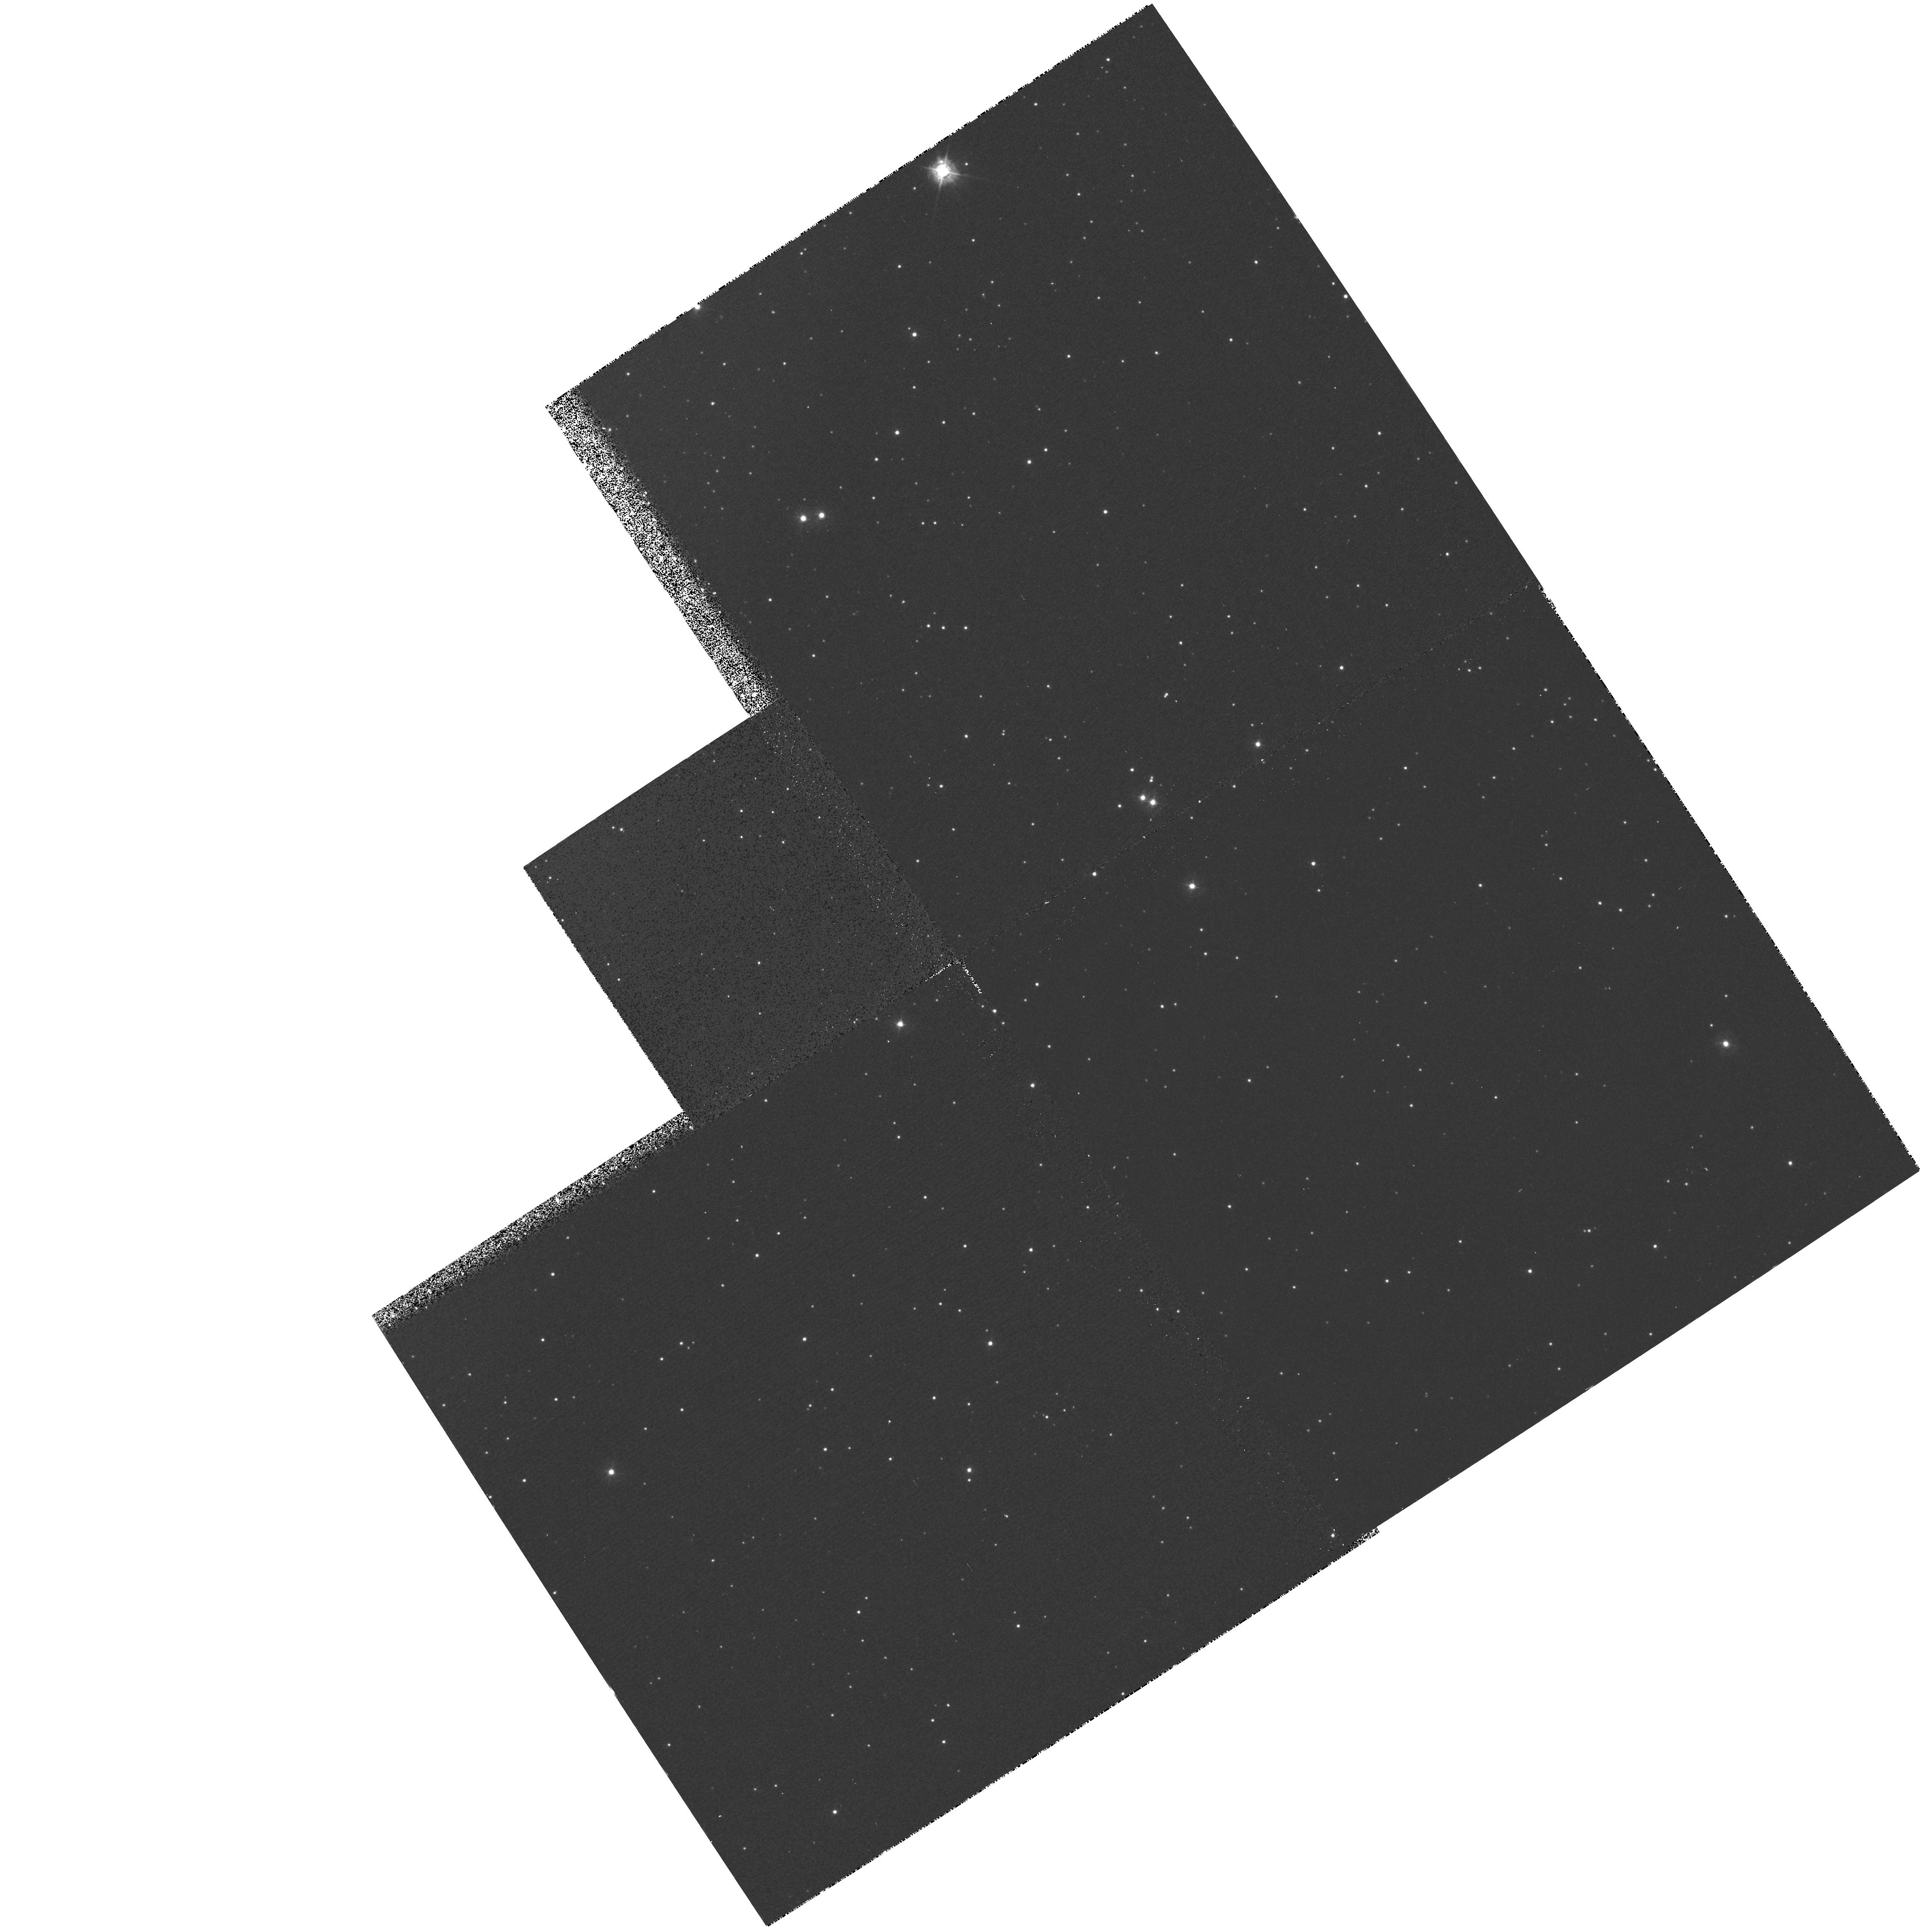
Target: NGC5139. Instrument: WFPC2/PC. Filter: F336W. Exposure: 13 min. Observation ID: hst_5565_0i_wfpc2_pc_f336w_u2820i

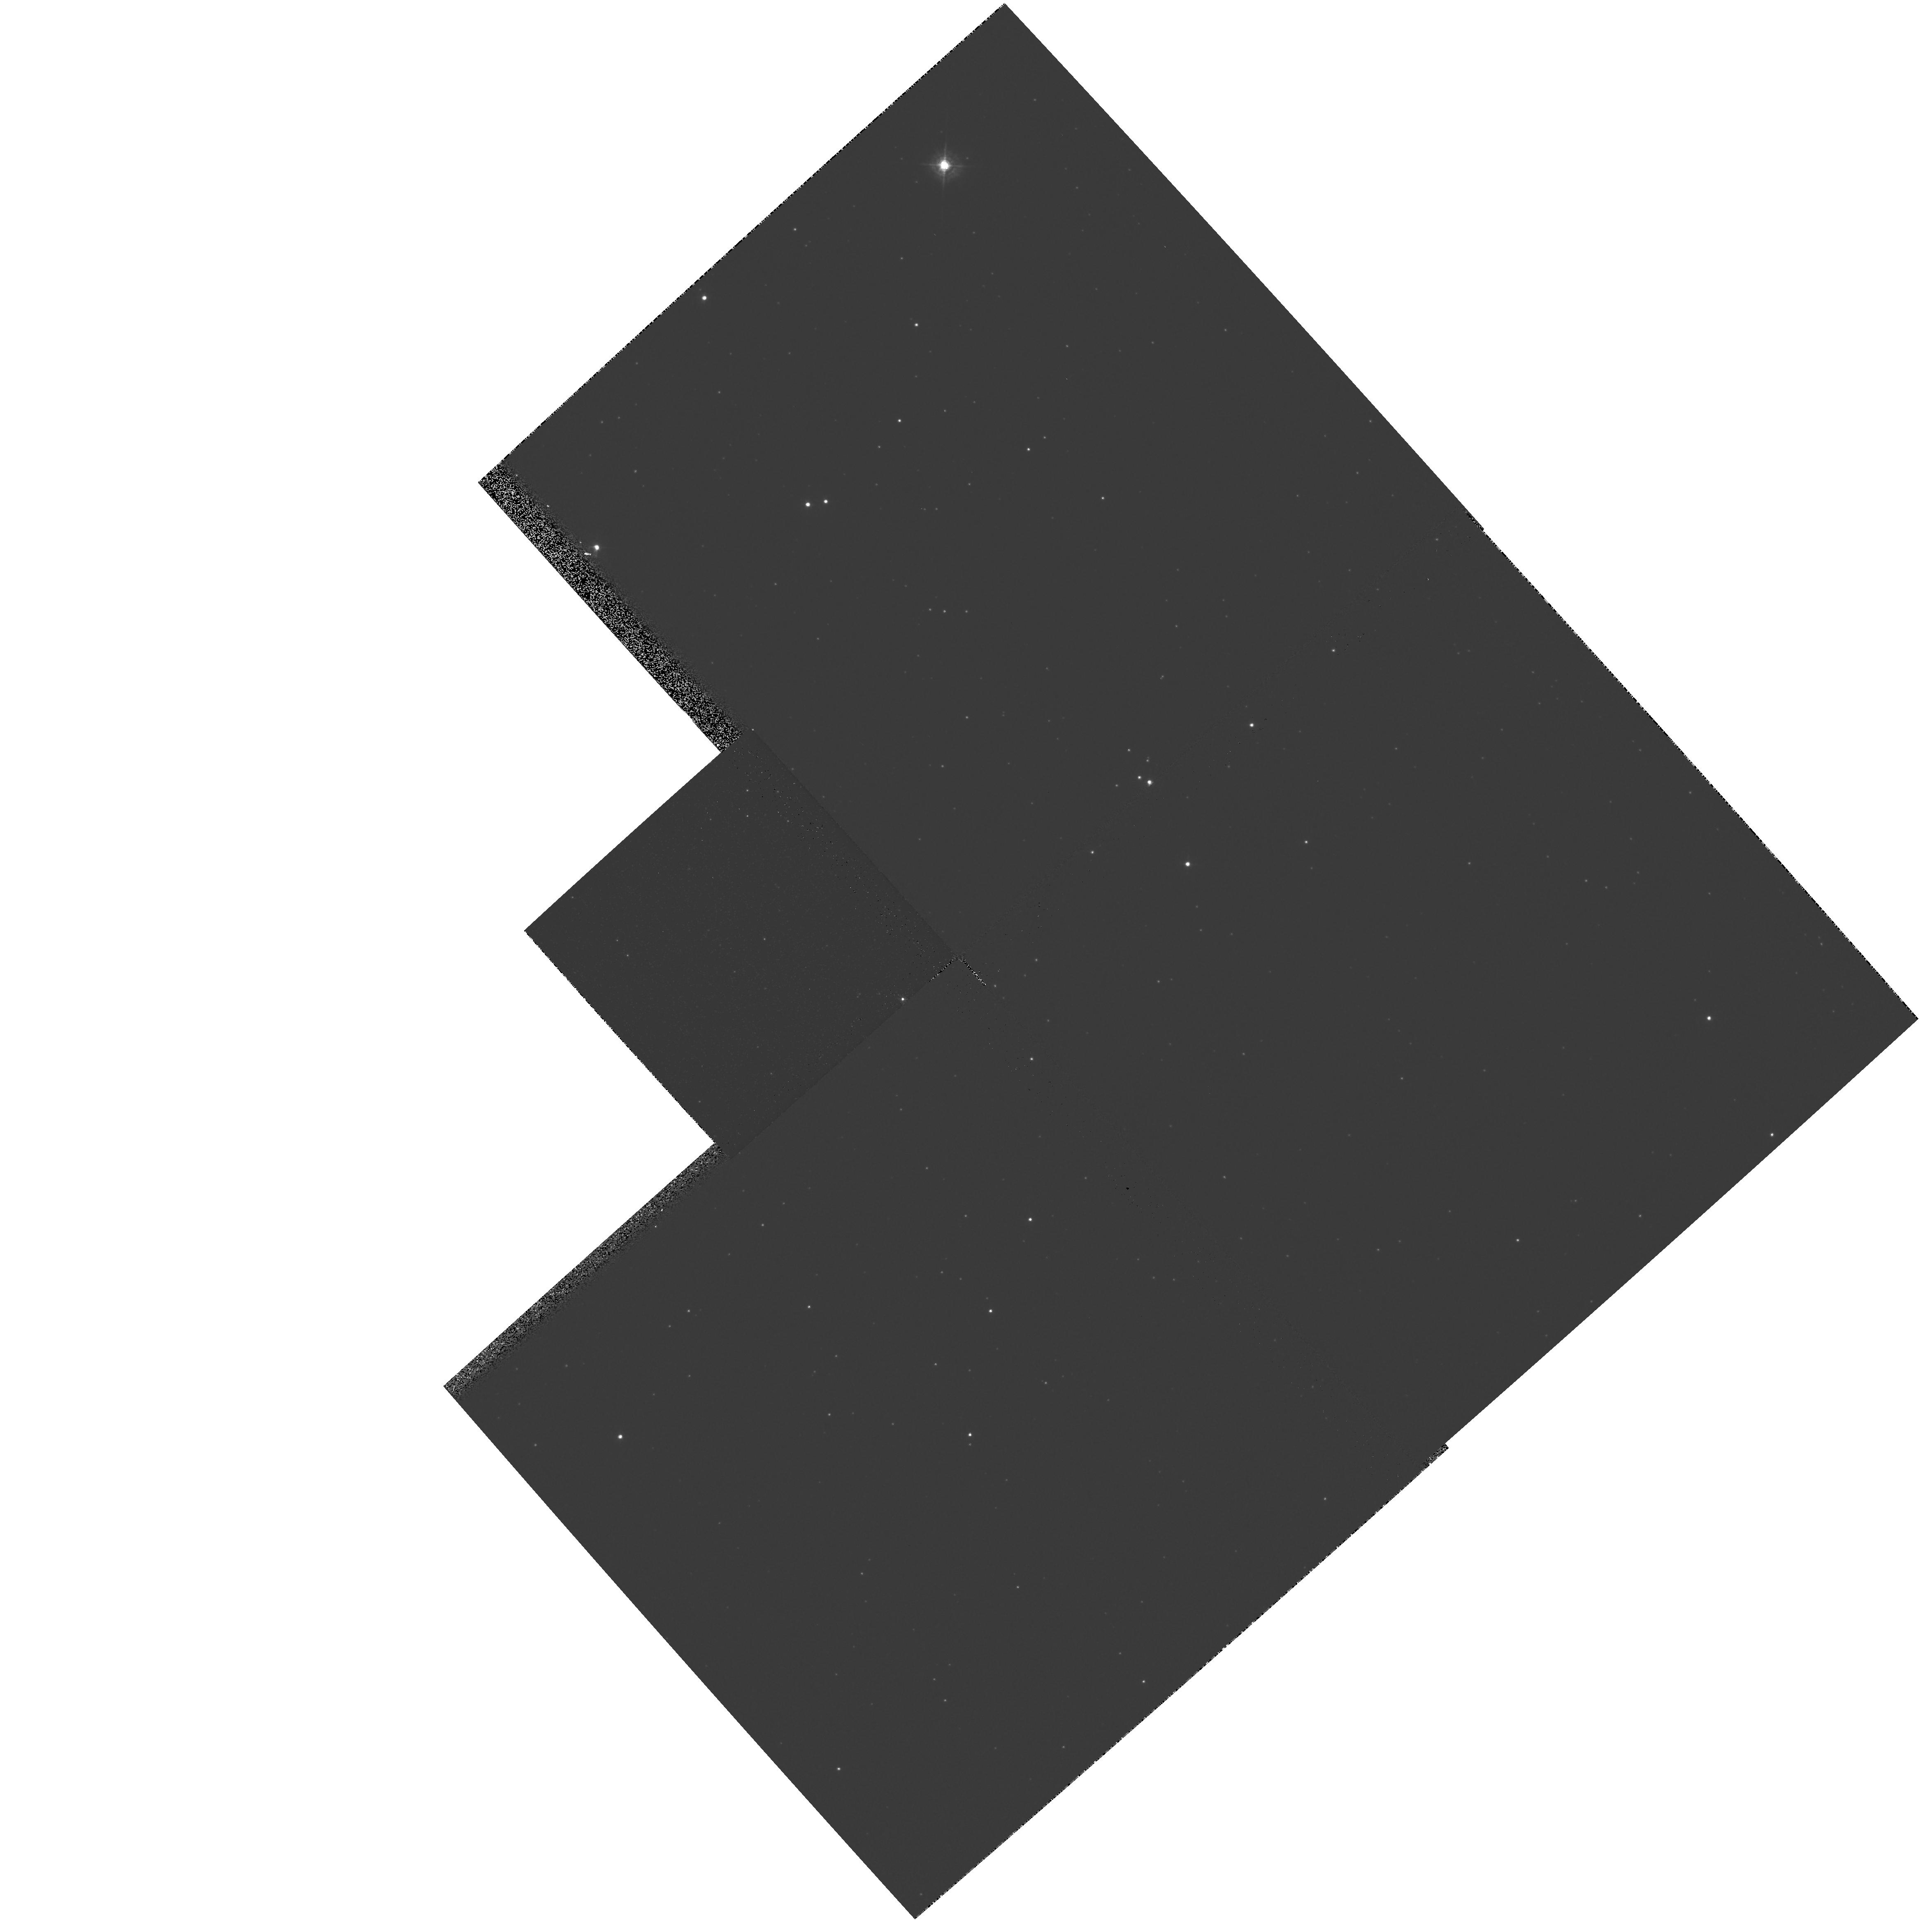
Target: NGC5139. Instrument: WFPC2/PC. Filter: F439W. Exposure: 1 min. Observation ID: hst_5565_0k_wfpc2_pc_f439w_u2820k

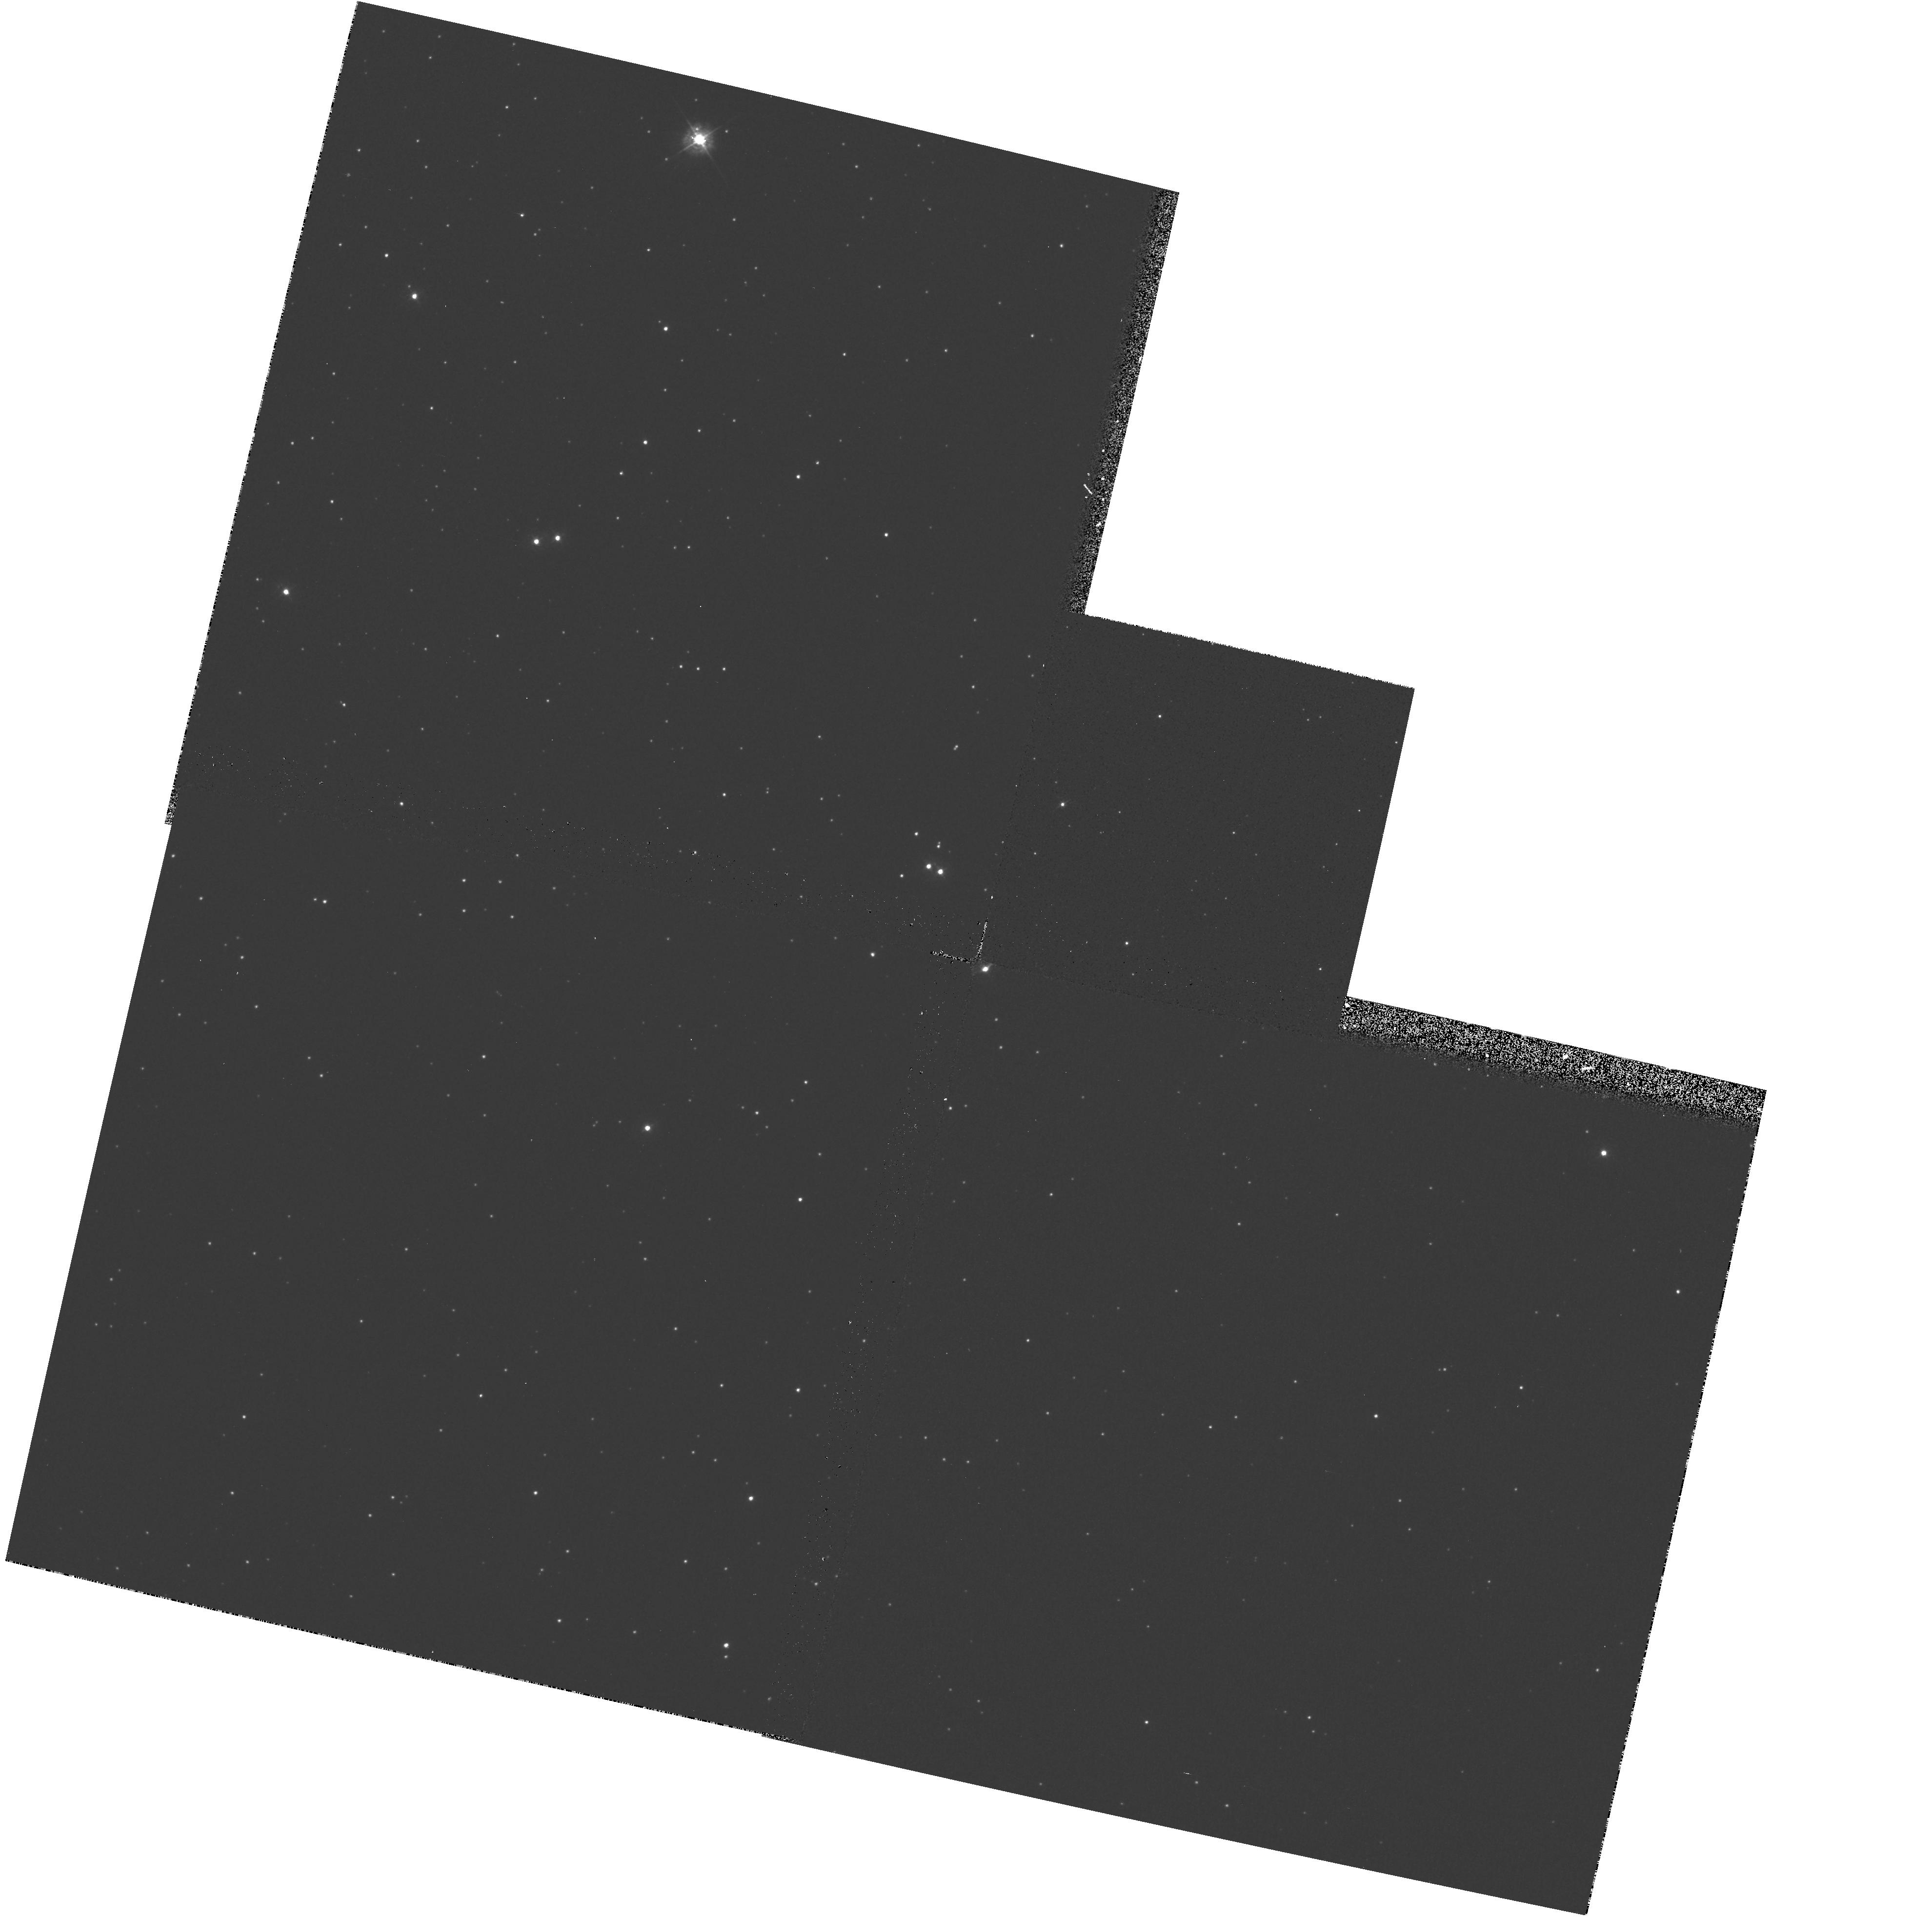
Target: NGC5139. Instrument: WFPC2/PC. Filter: F336W. Exposure: 13 min. Observation ID: hst_5565_04_wfpc2_pc_f336w_u28204

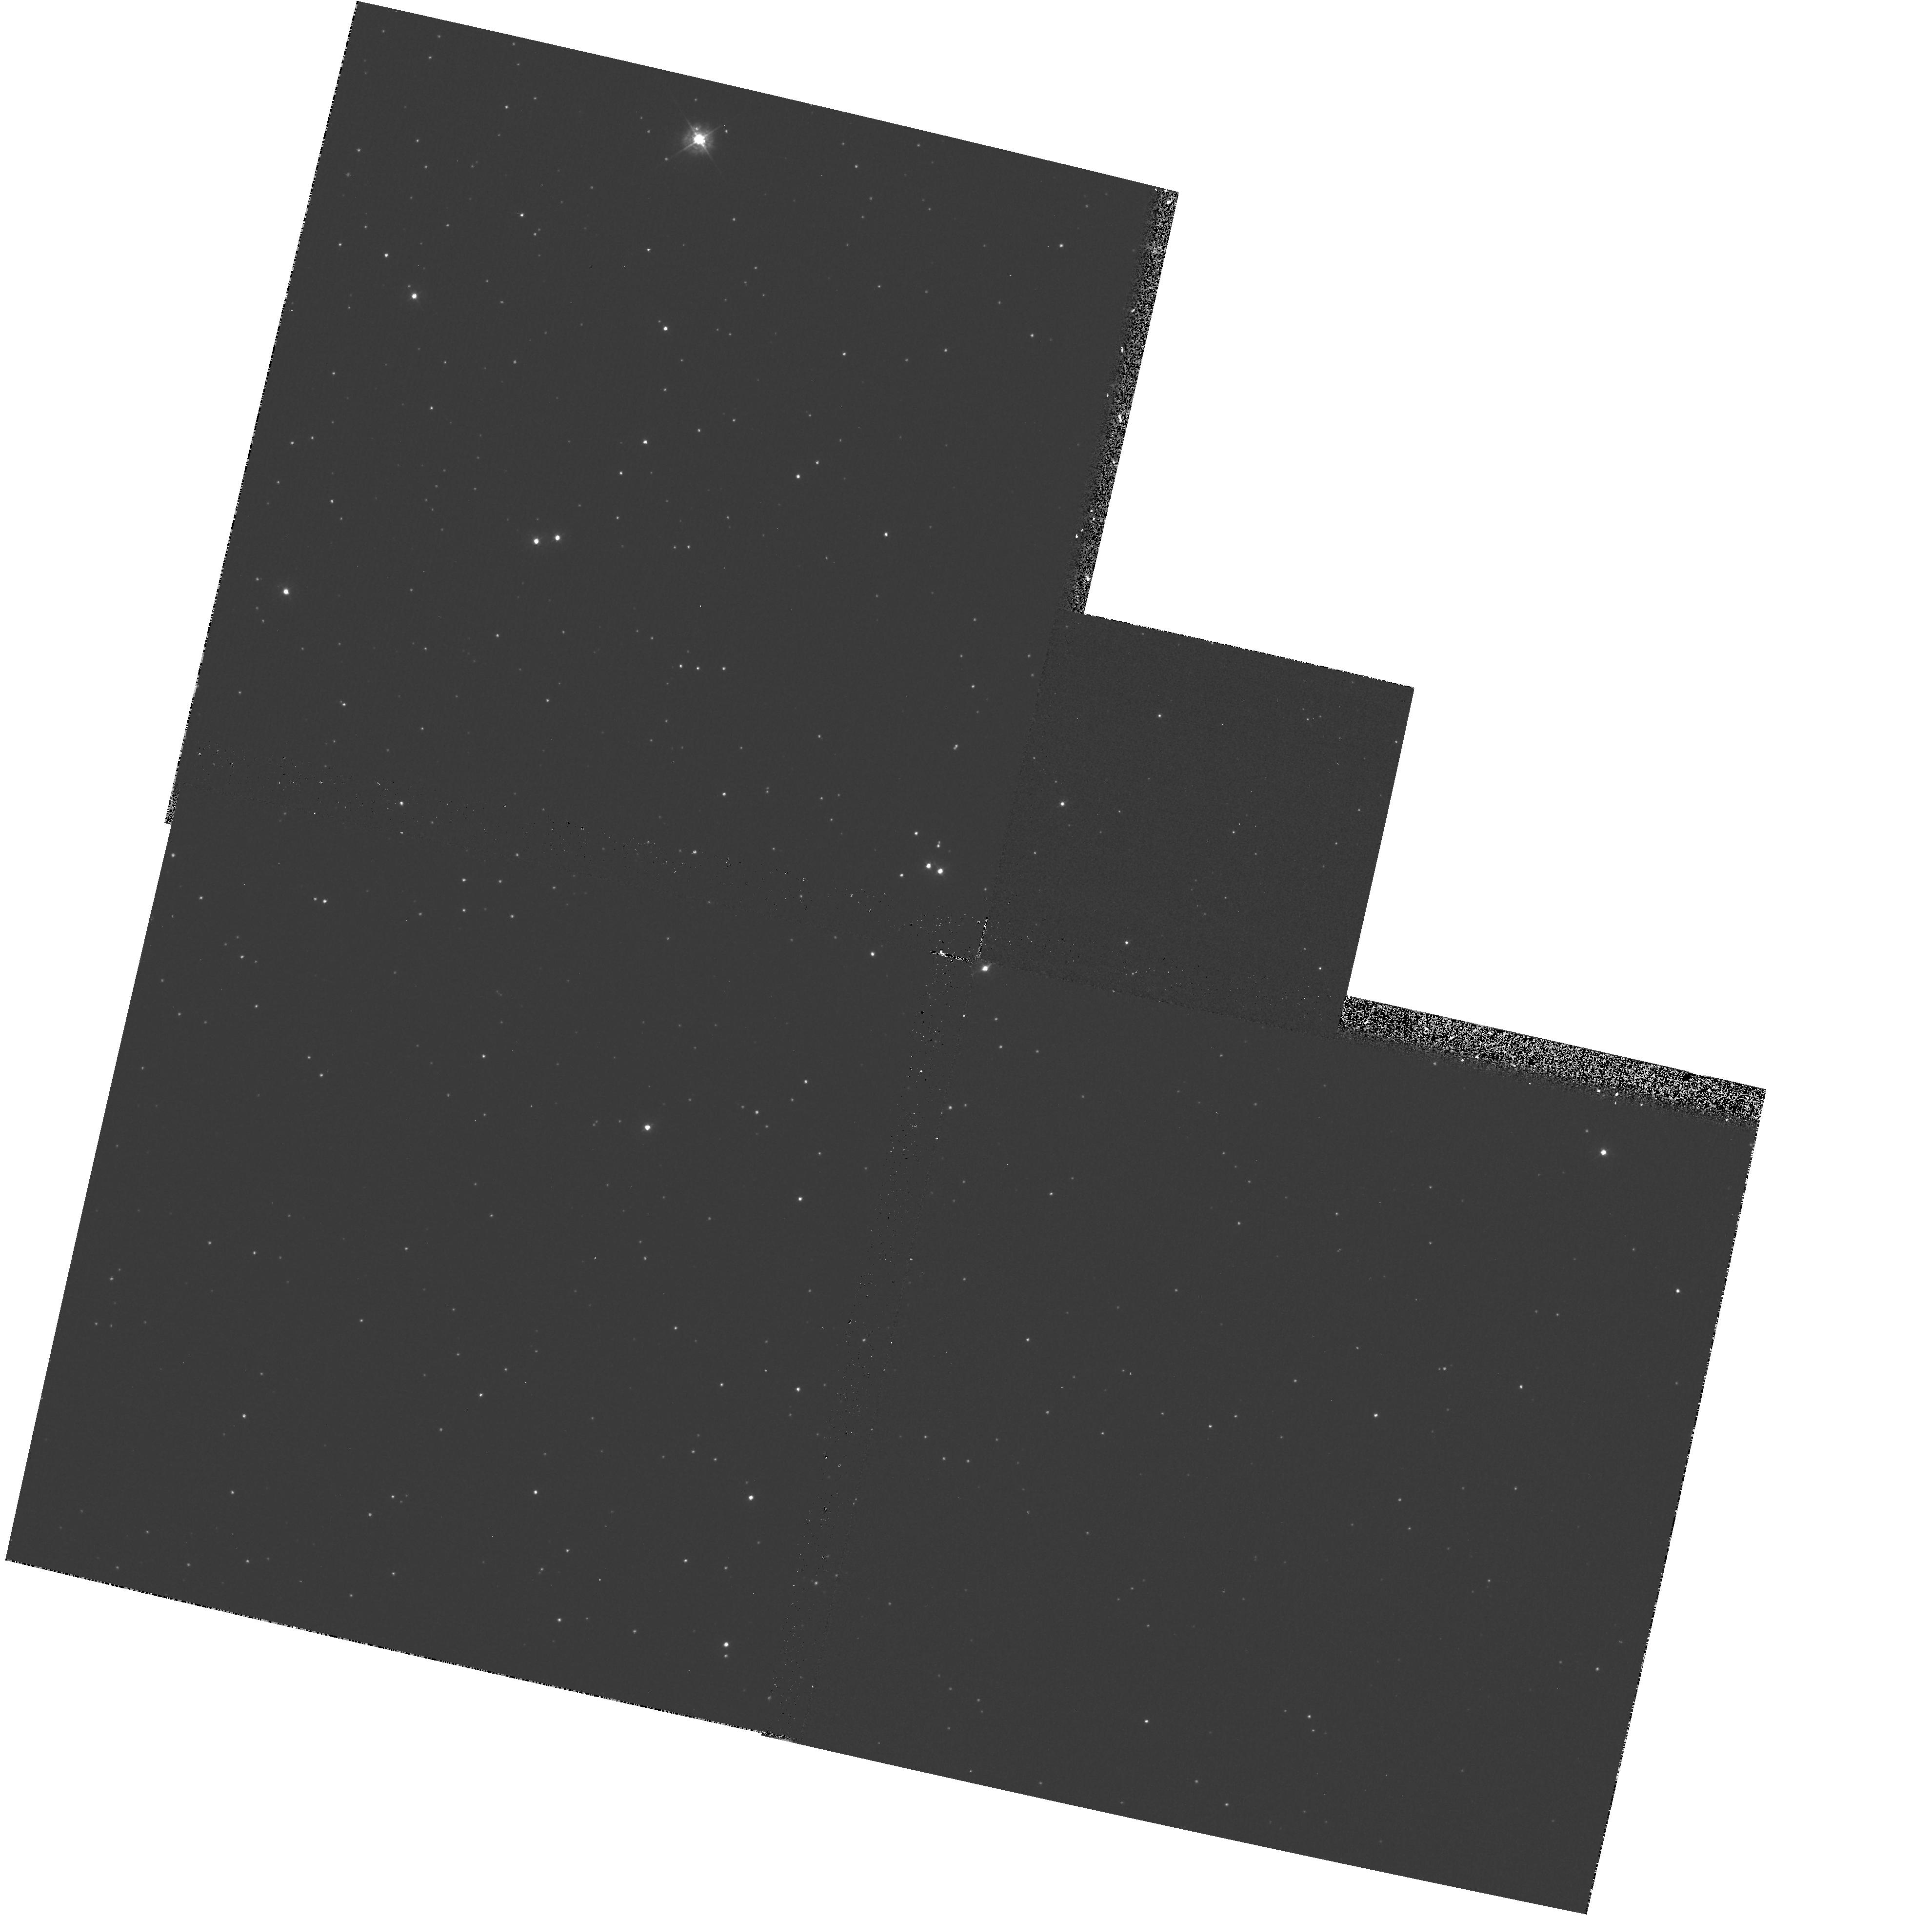
Target: NGC5139. Instrument: WFPC2/PC. Filter: F336W. Exposure: 13 min. Observation ID: hst_5565_02_wfpc2_pc_f336w_u28202

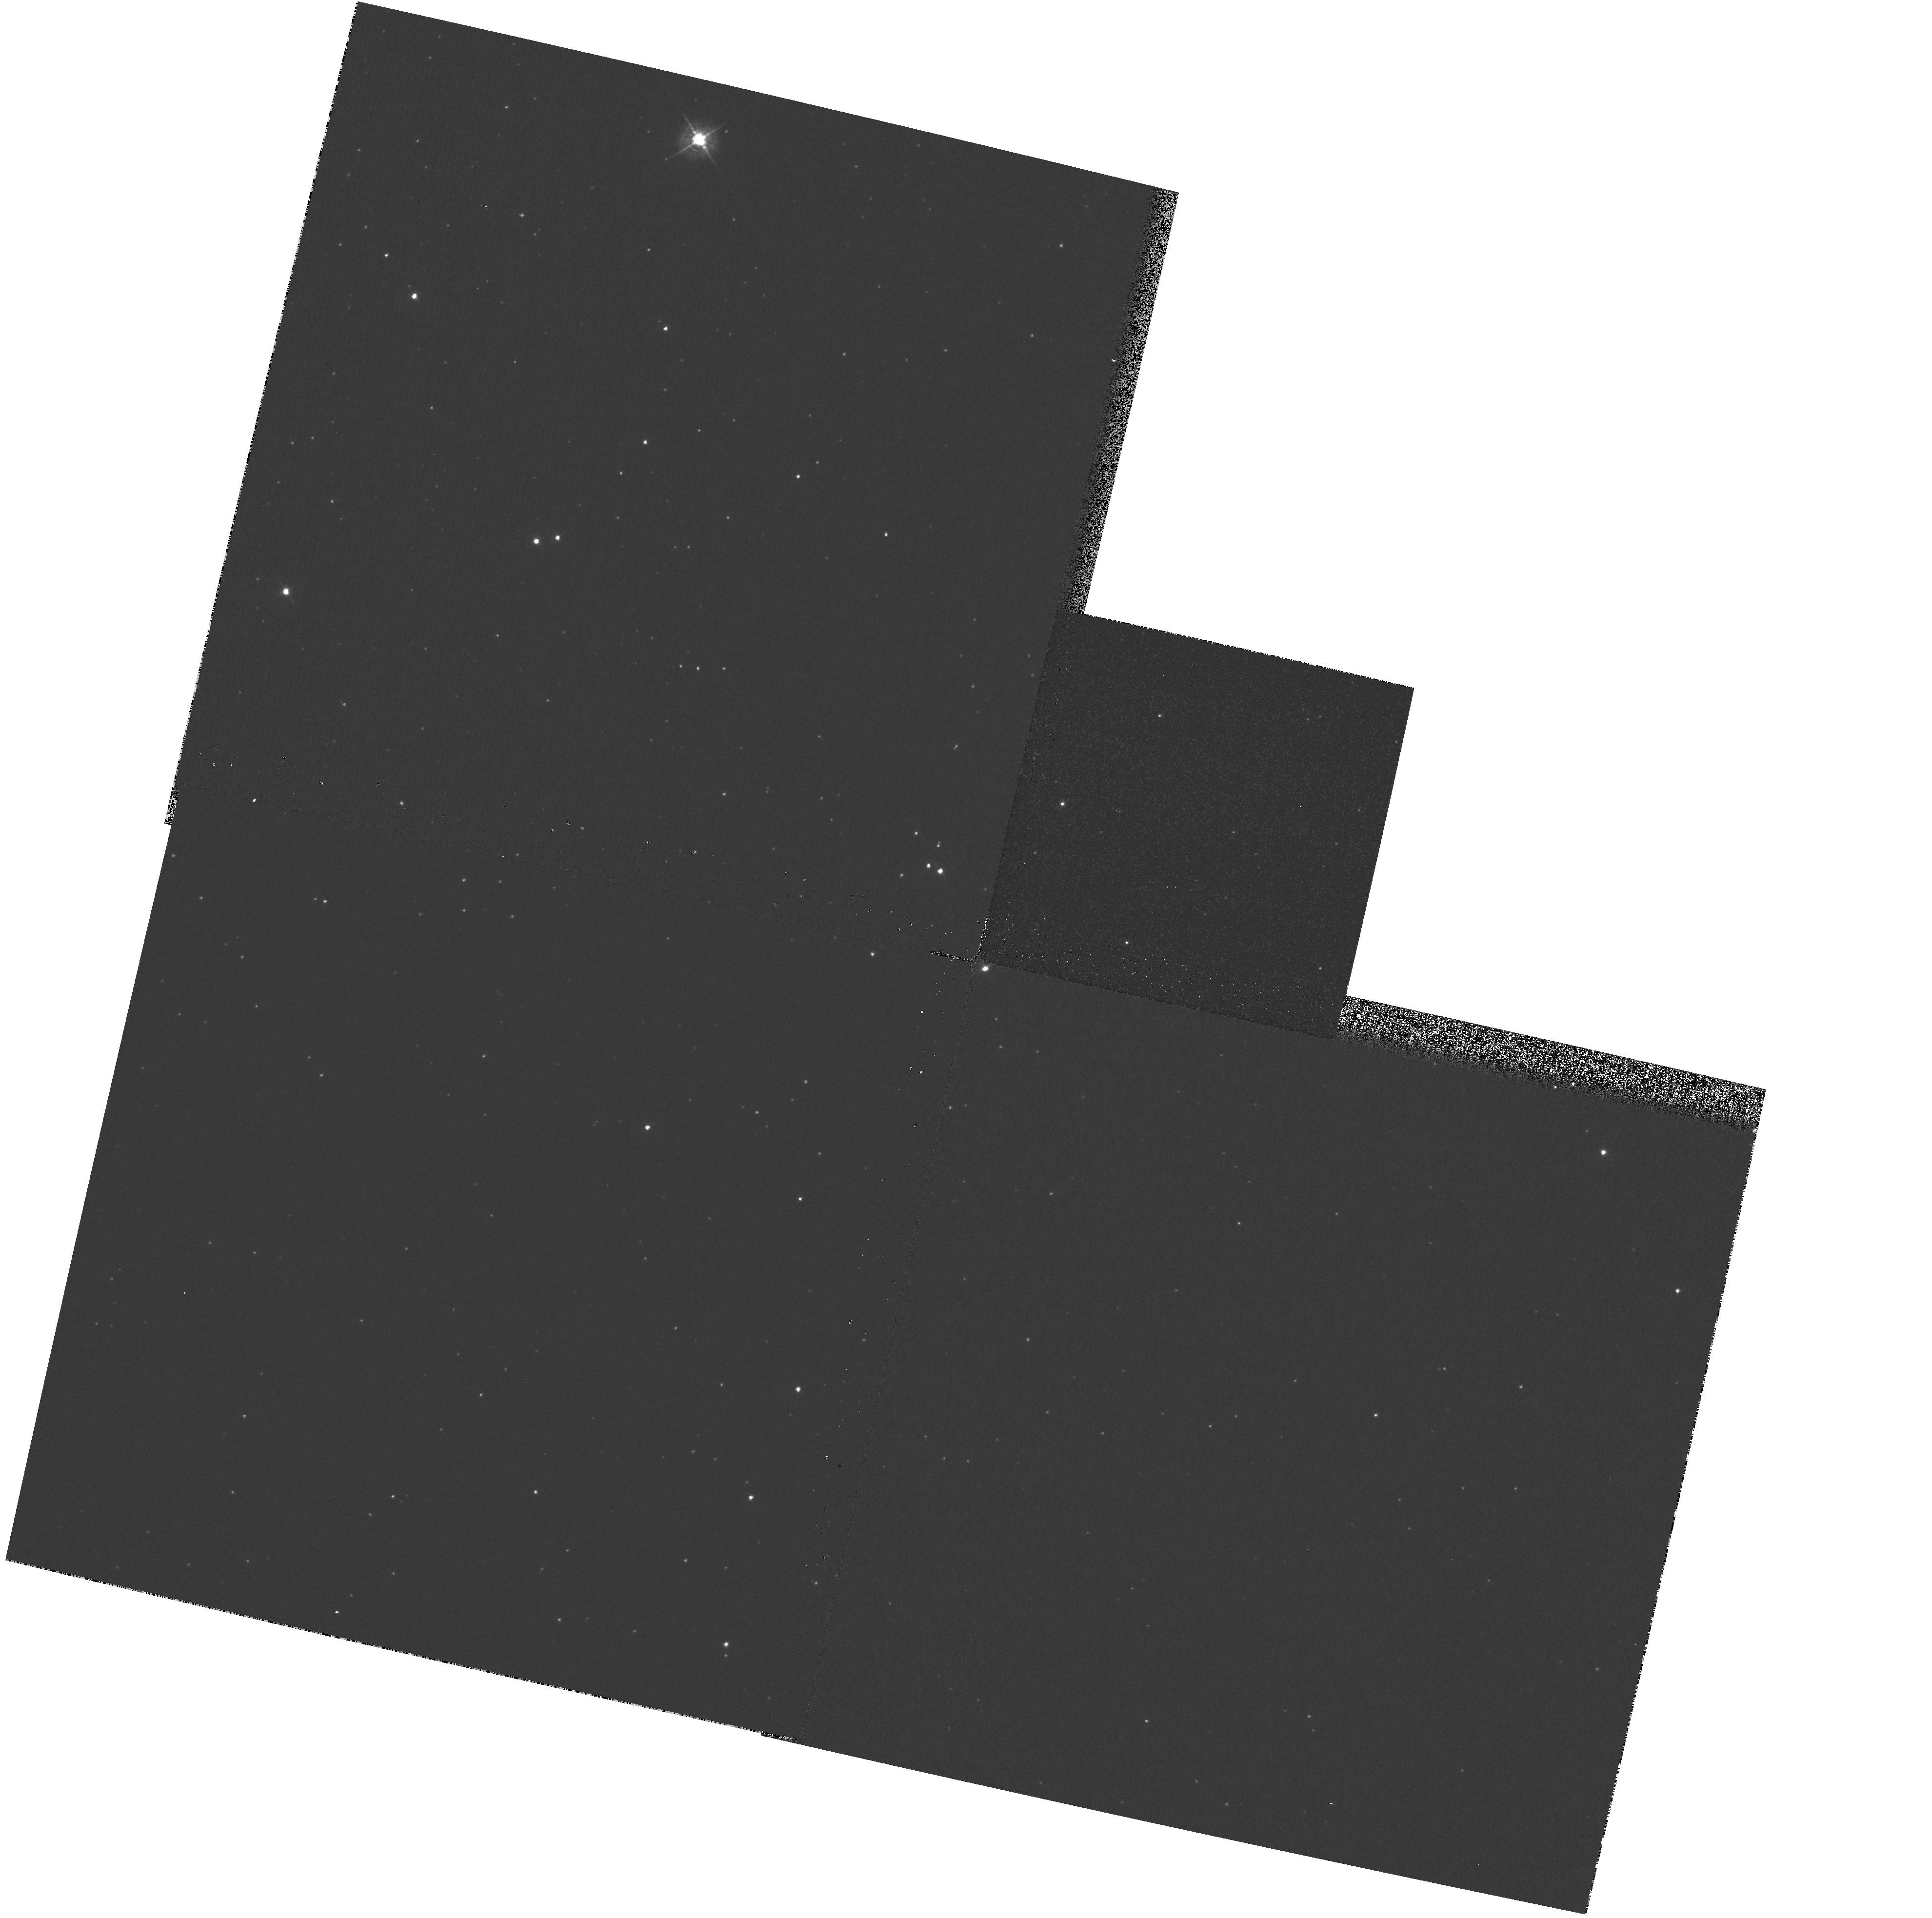
Target: NGC5139. Instrument: WFPC2/PC. Filter: F439W. Exposure: 1 min. Observation ID: hst_5565_02_wfpc2_pc_f439w_u28202

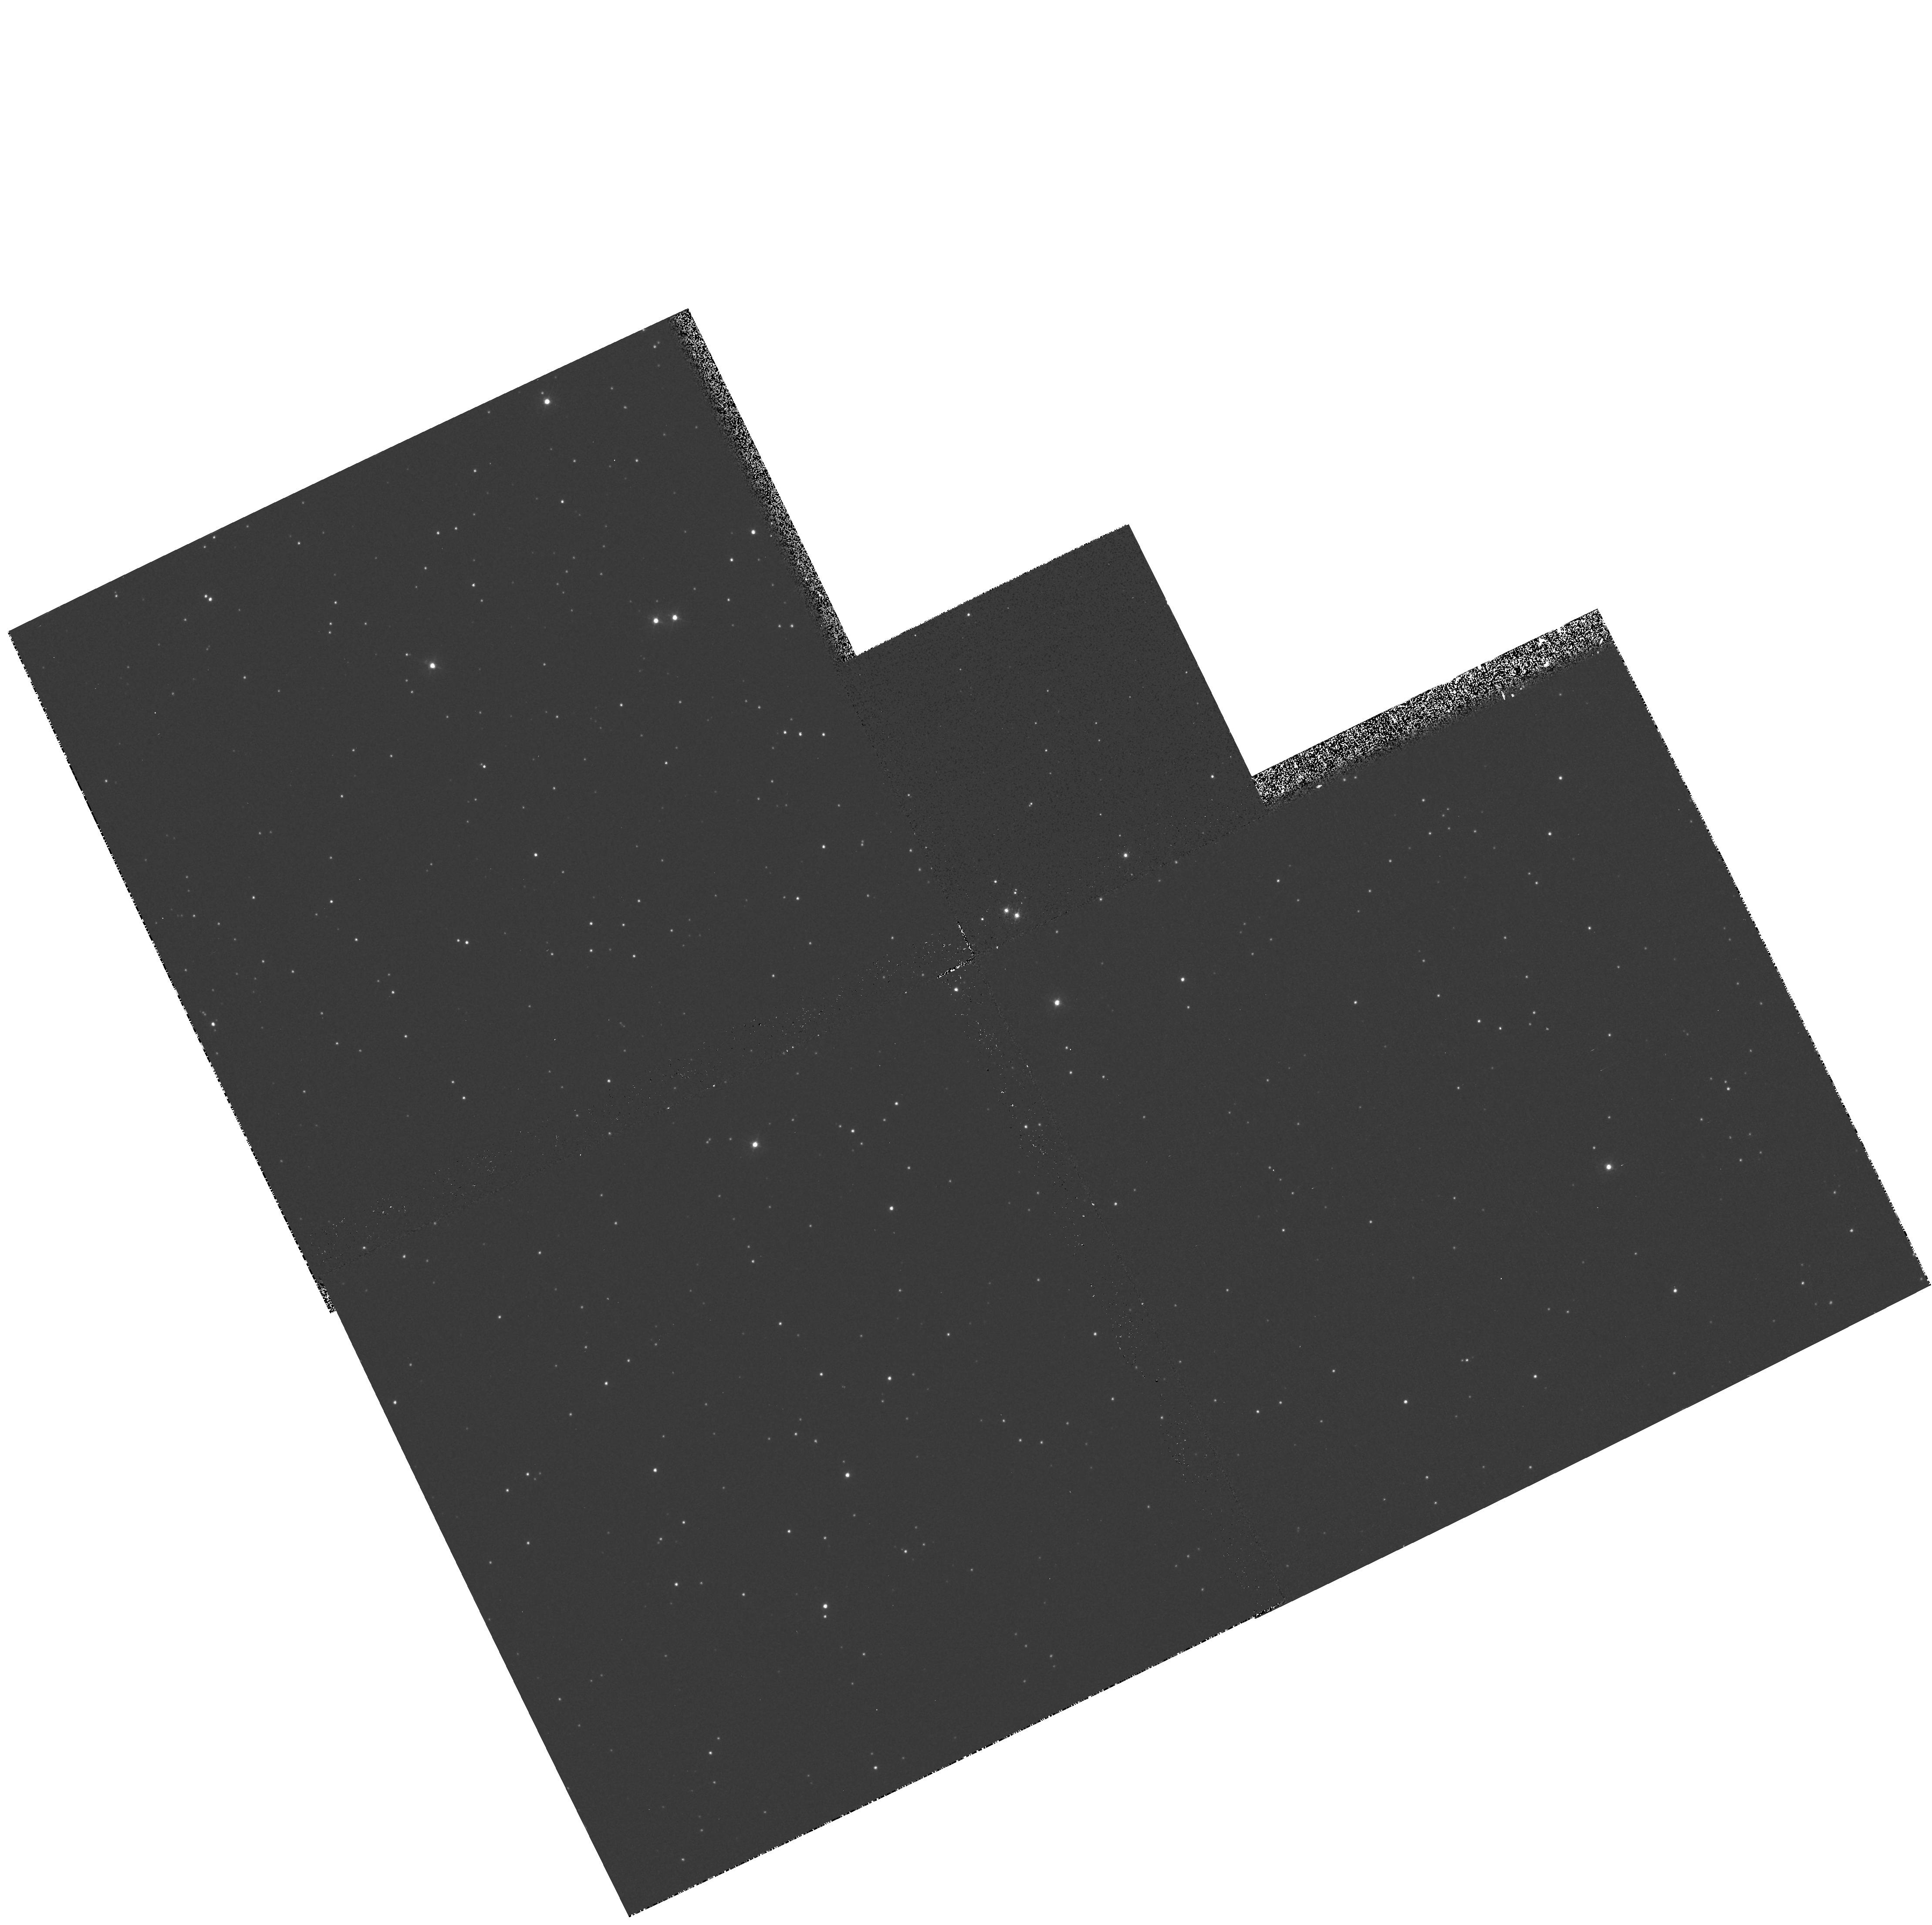
Target: NGC5139. Instrument: WFPC2/PC. Filter: F336W. Exposure: 13 min. Observation ID: hst_5565_08_wfpc2_pc_f336w_u28208

WF/PC2 CYCLE 4: PHOTOMETRIC CAL MONITOR: FIELDS (PI: Clampin, Mark)

This proposal obtains images of an HST Calibration field every four weeks through the photometric filter set (F336W, F439W, F555W, F675W and F814W). The primary objectives of the program are to calibrate the color terms of the photometric filter set, and to build a database of observations suitable for the study of instrument dependent variables in the calibration of high precision photometric observations. These observations will also provide a monitor of the astrometric stability of the instrument, map the geometric distortions across the field of view and monitor the optical stability across the field of view in each CCD.